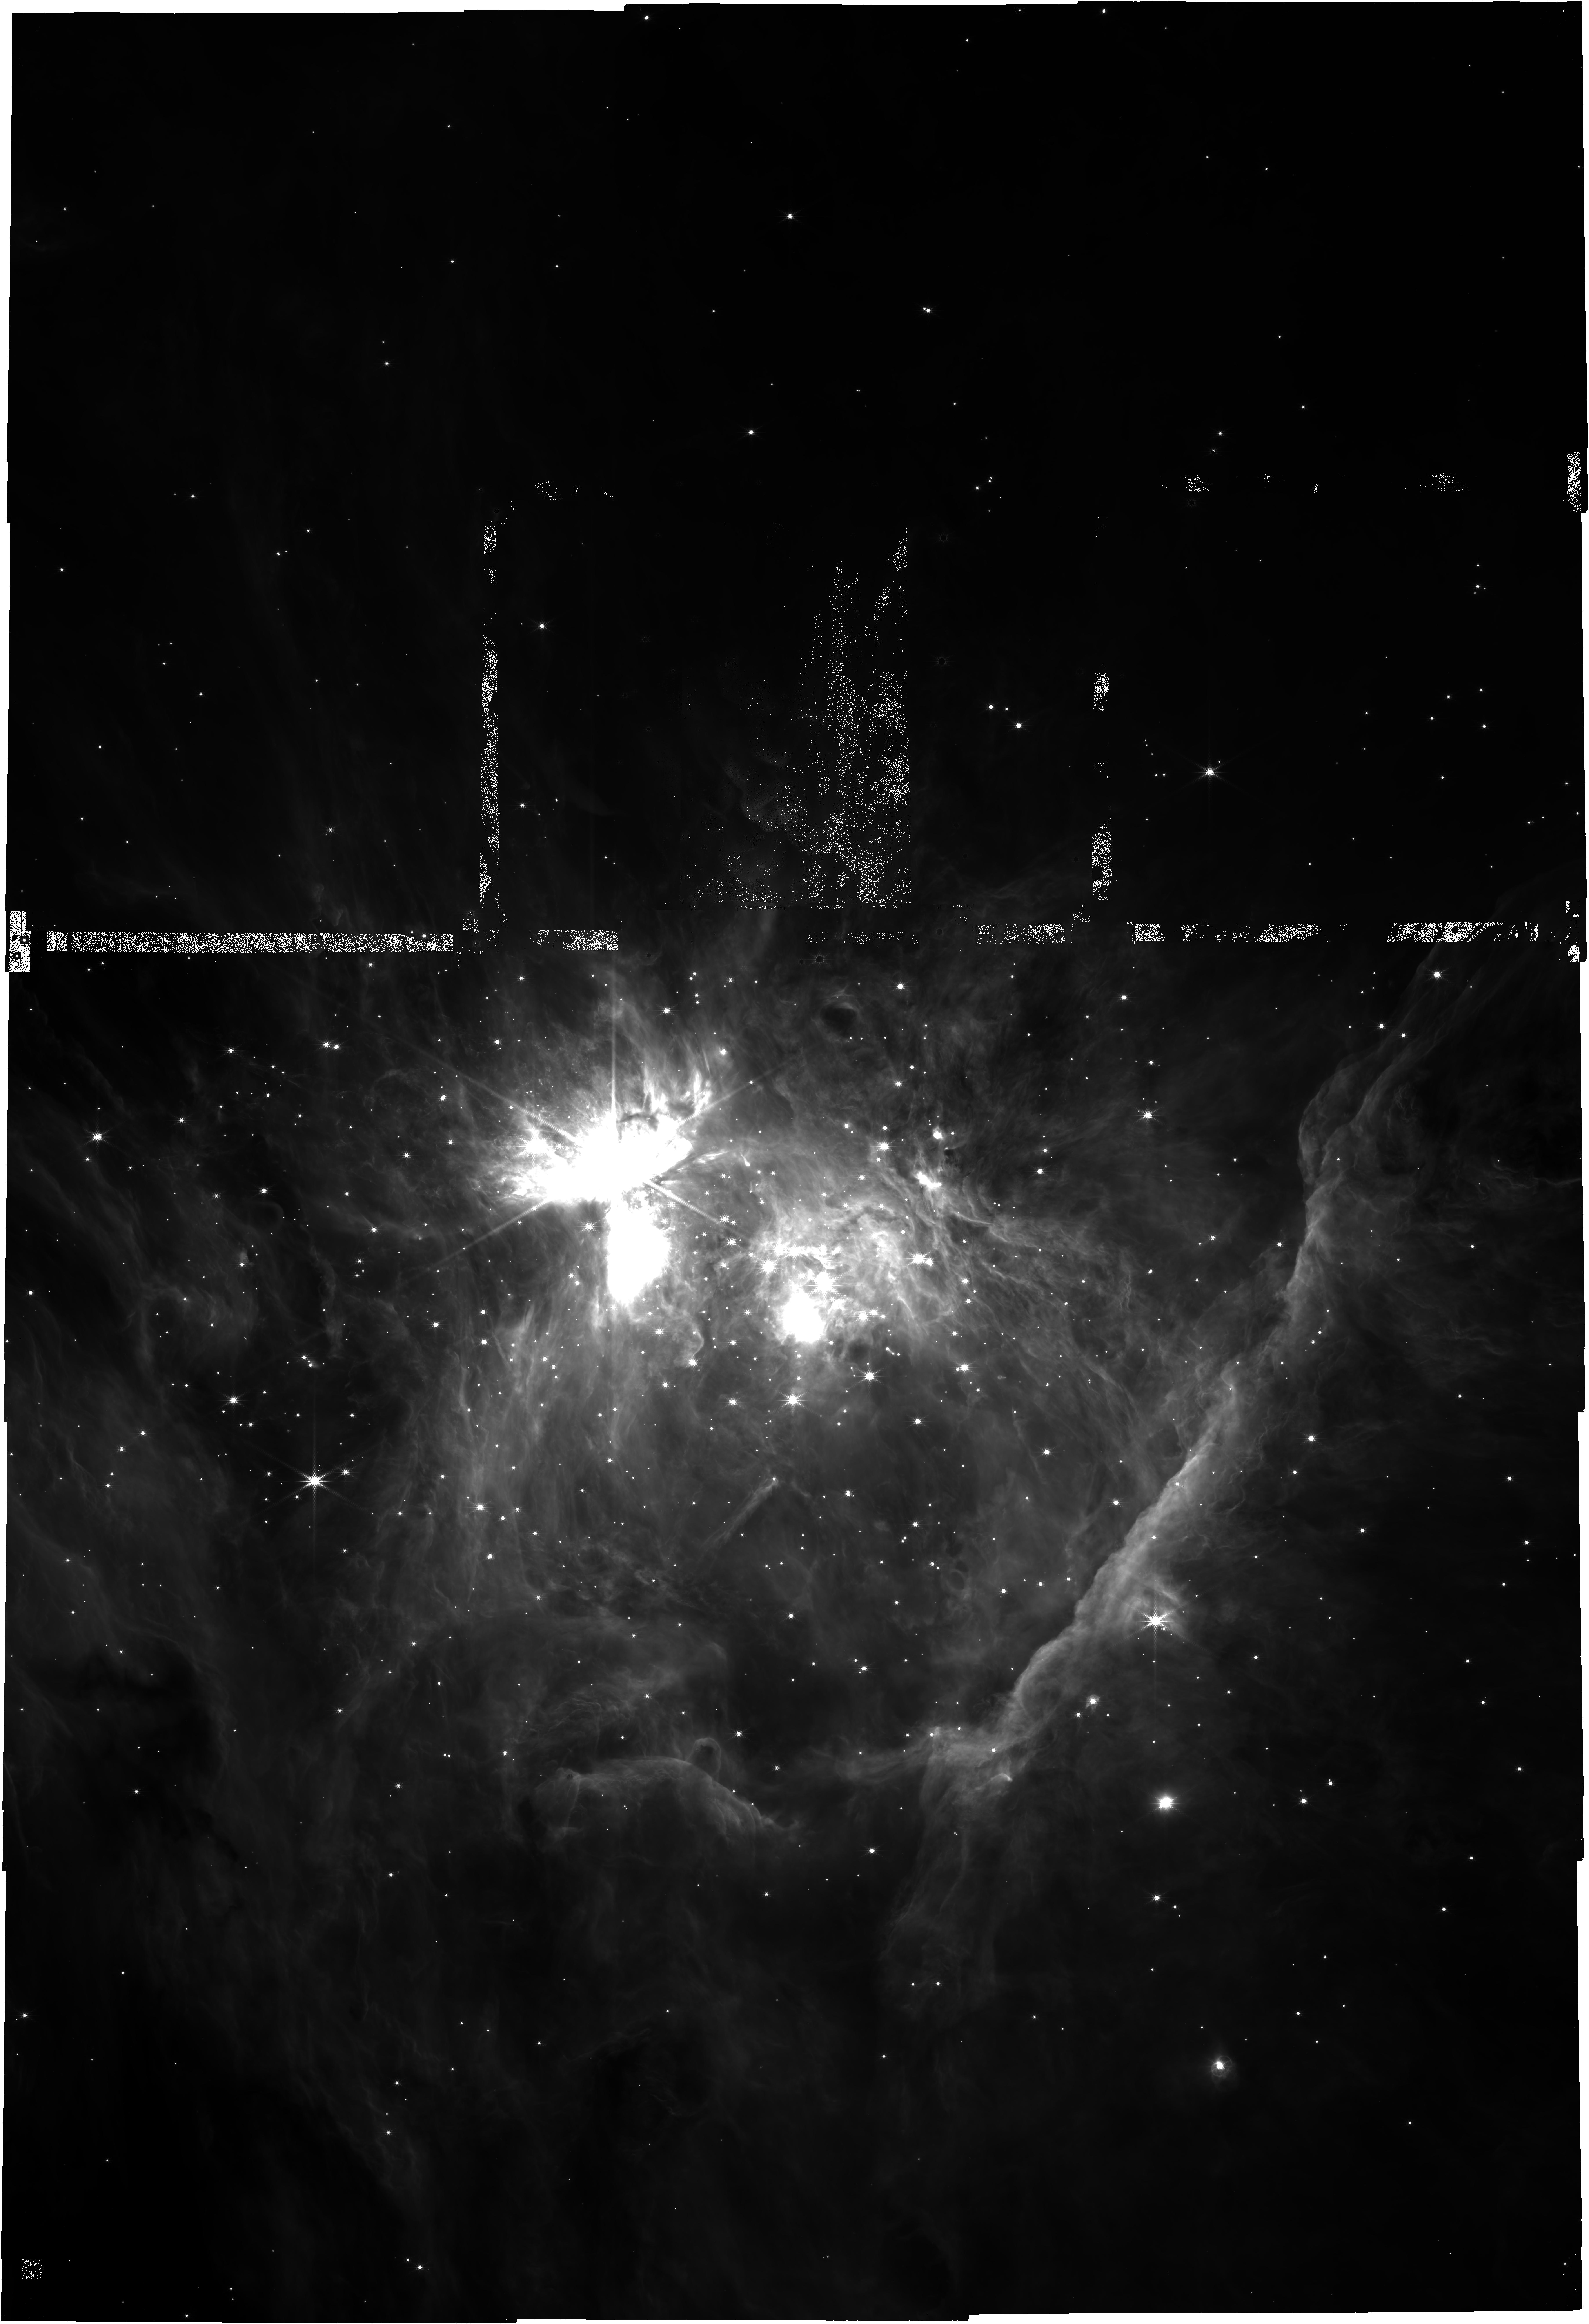
Target: TRAPEZIUM-CLUSTER-P1
Instrument: NIRCAM
Filter: F360M
Exposure: 2.1 h
Observation ID: jw01256-o001_t001_nircam_clear-f360m

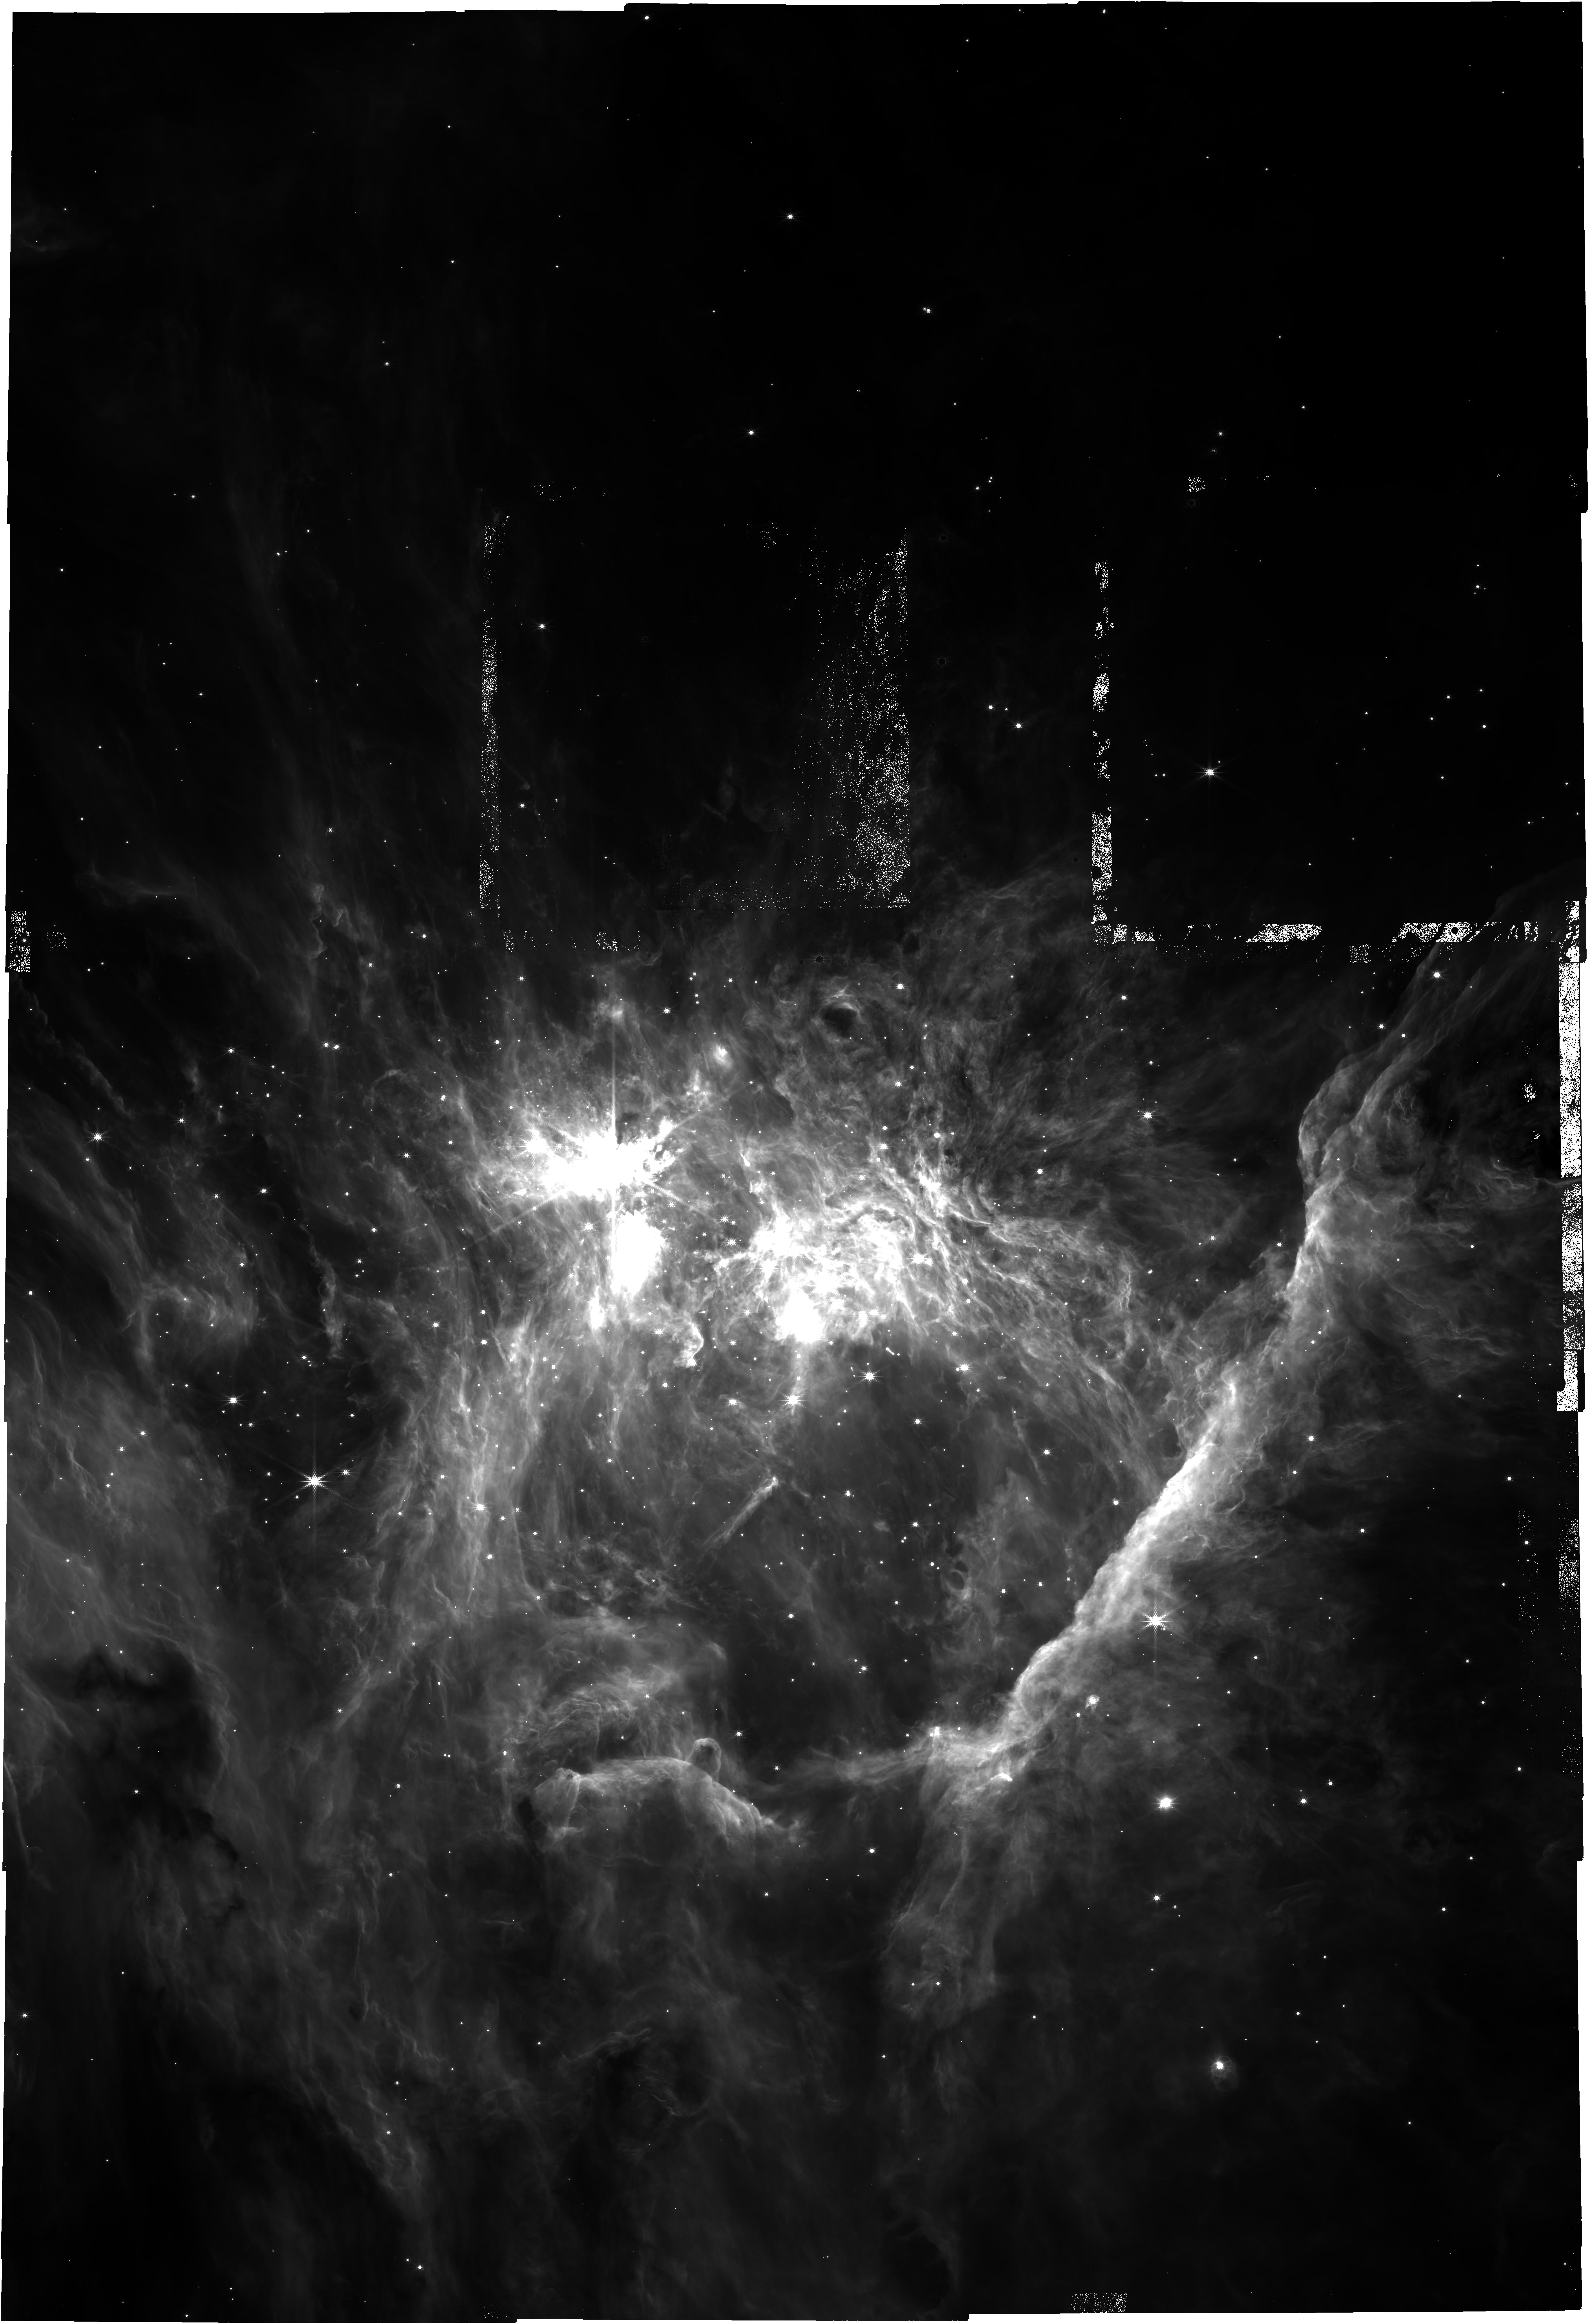
Target: TRAPEZIUM-CLUSTER-P1
Instrument: NIRCAM
Filter: F335M
Exposure: 2.1 h
Observation ID: jw01256-o001_t001_nircam_clear-f335m

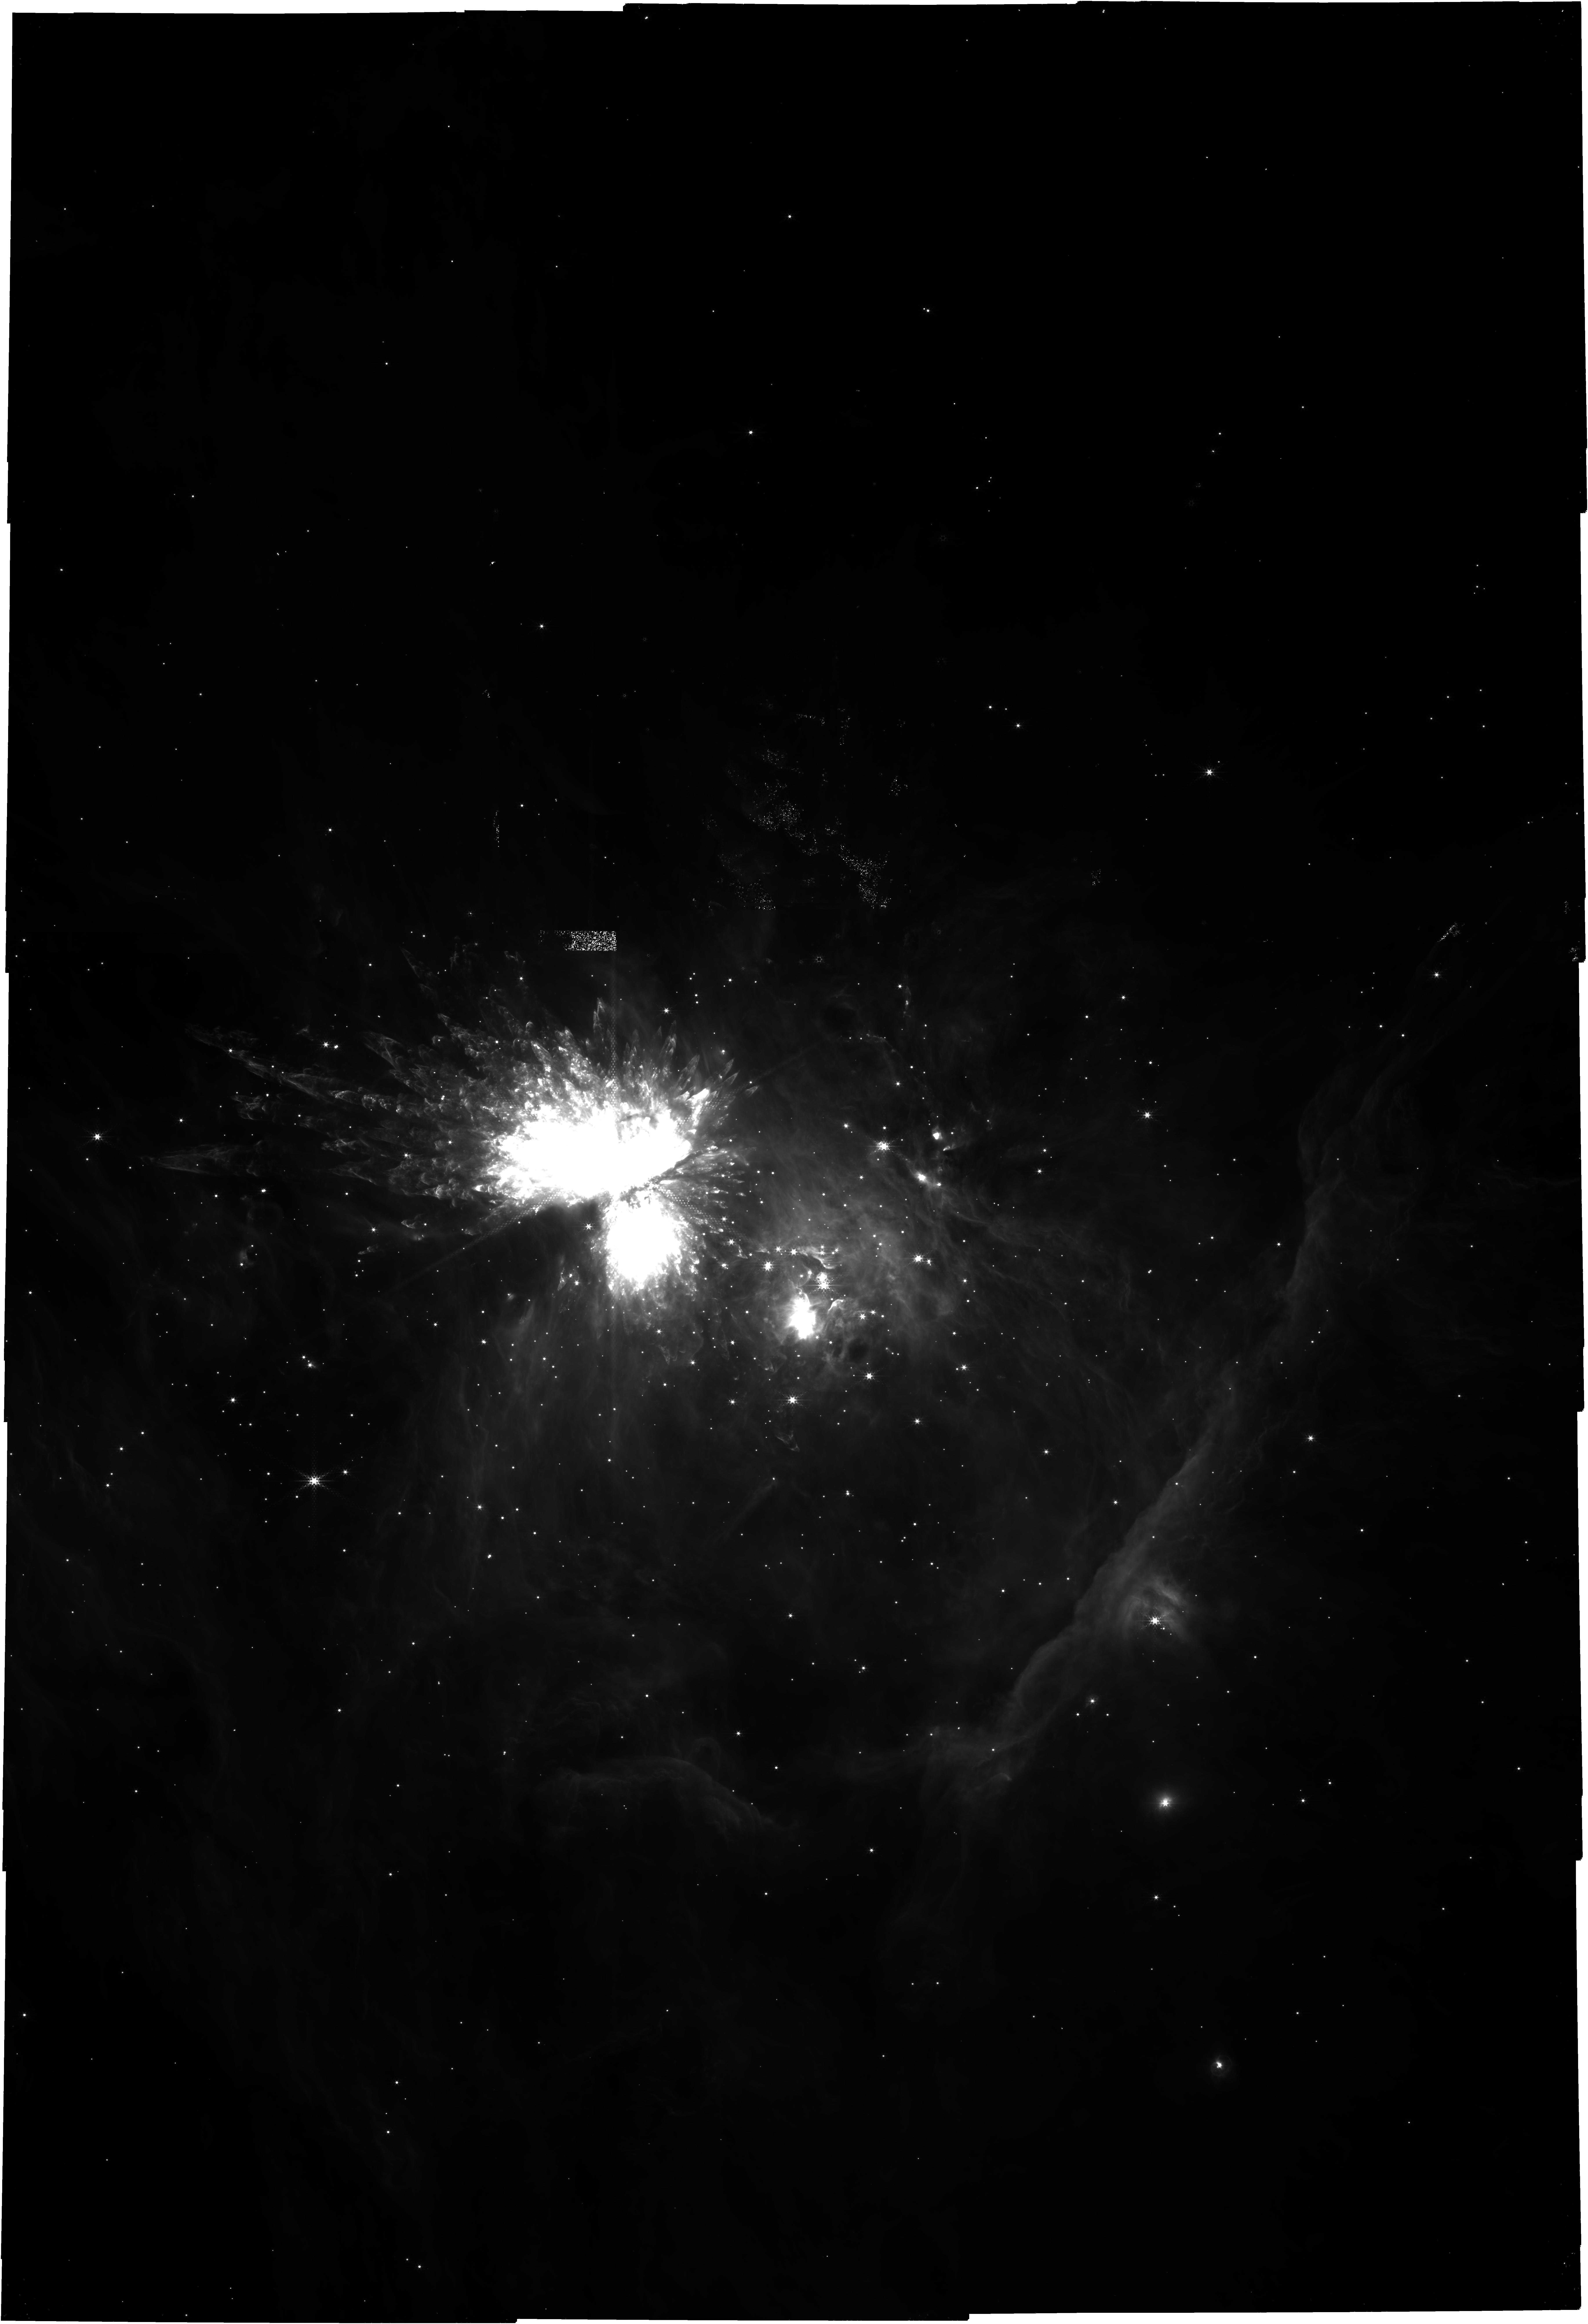
Target: TRAPEZIUM-CLUSTER-P1
Instrument: NIRCAM
Filter: F444W+F470N
Exposure: 2.1 h
Observation ID: jw01256-o001_t001_nircam_f444w-f470n

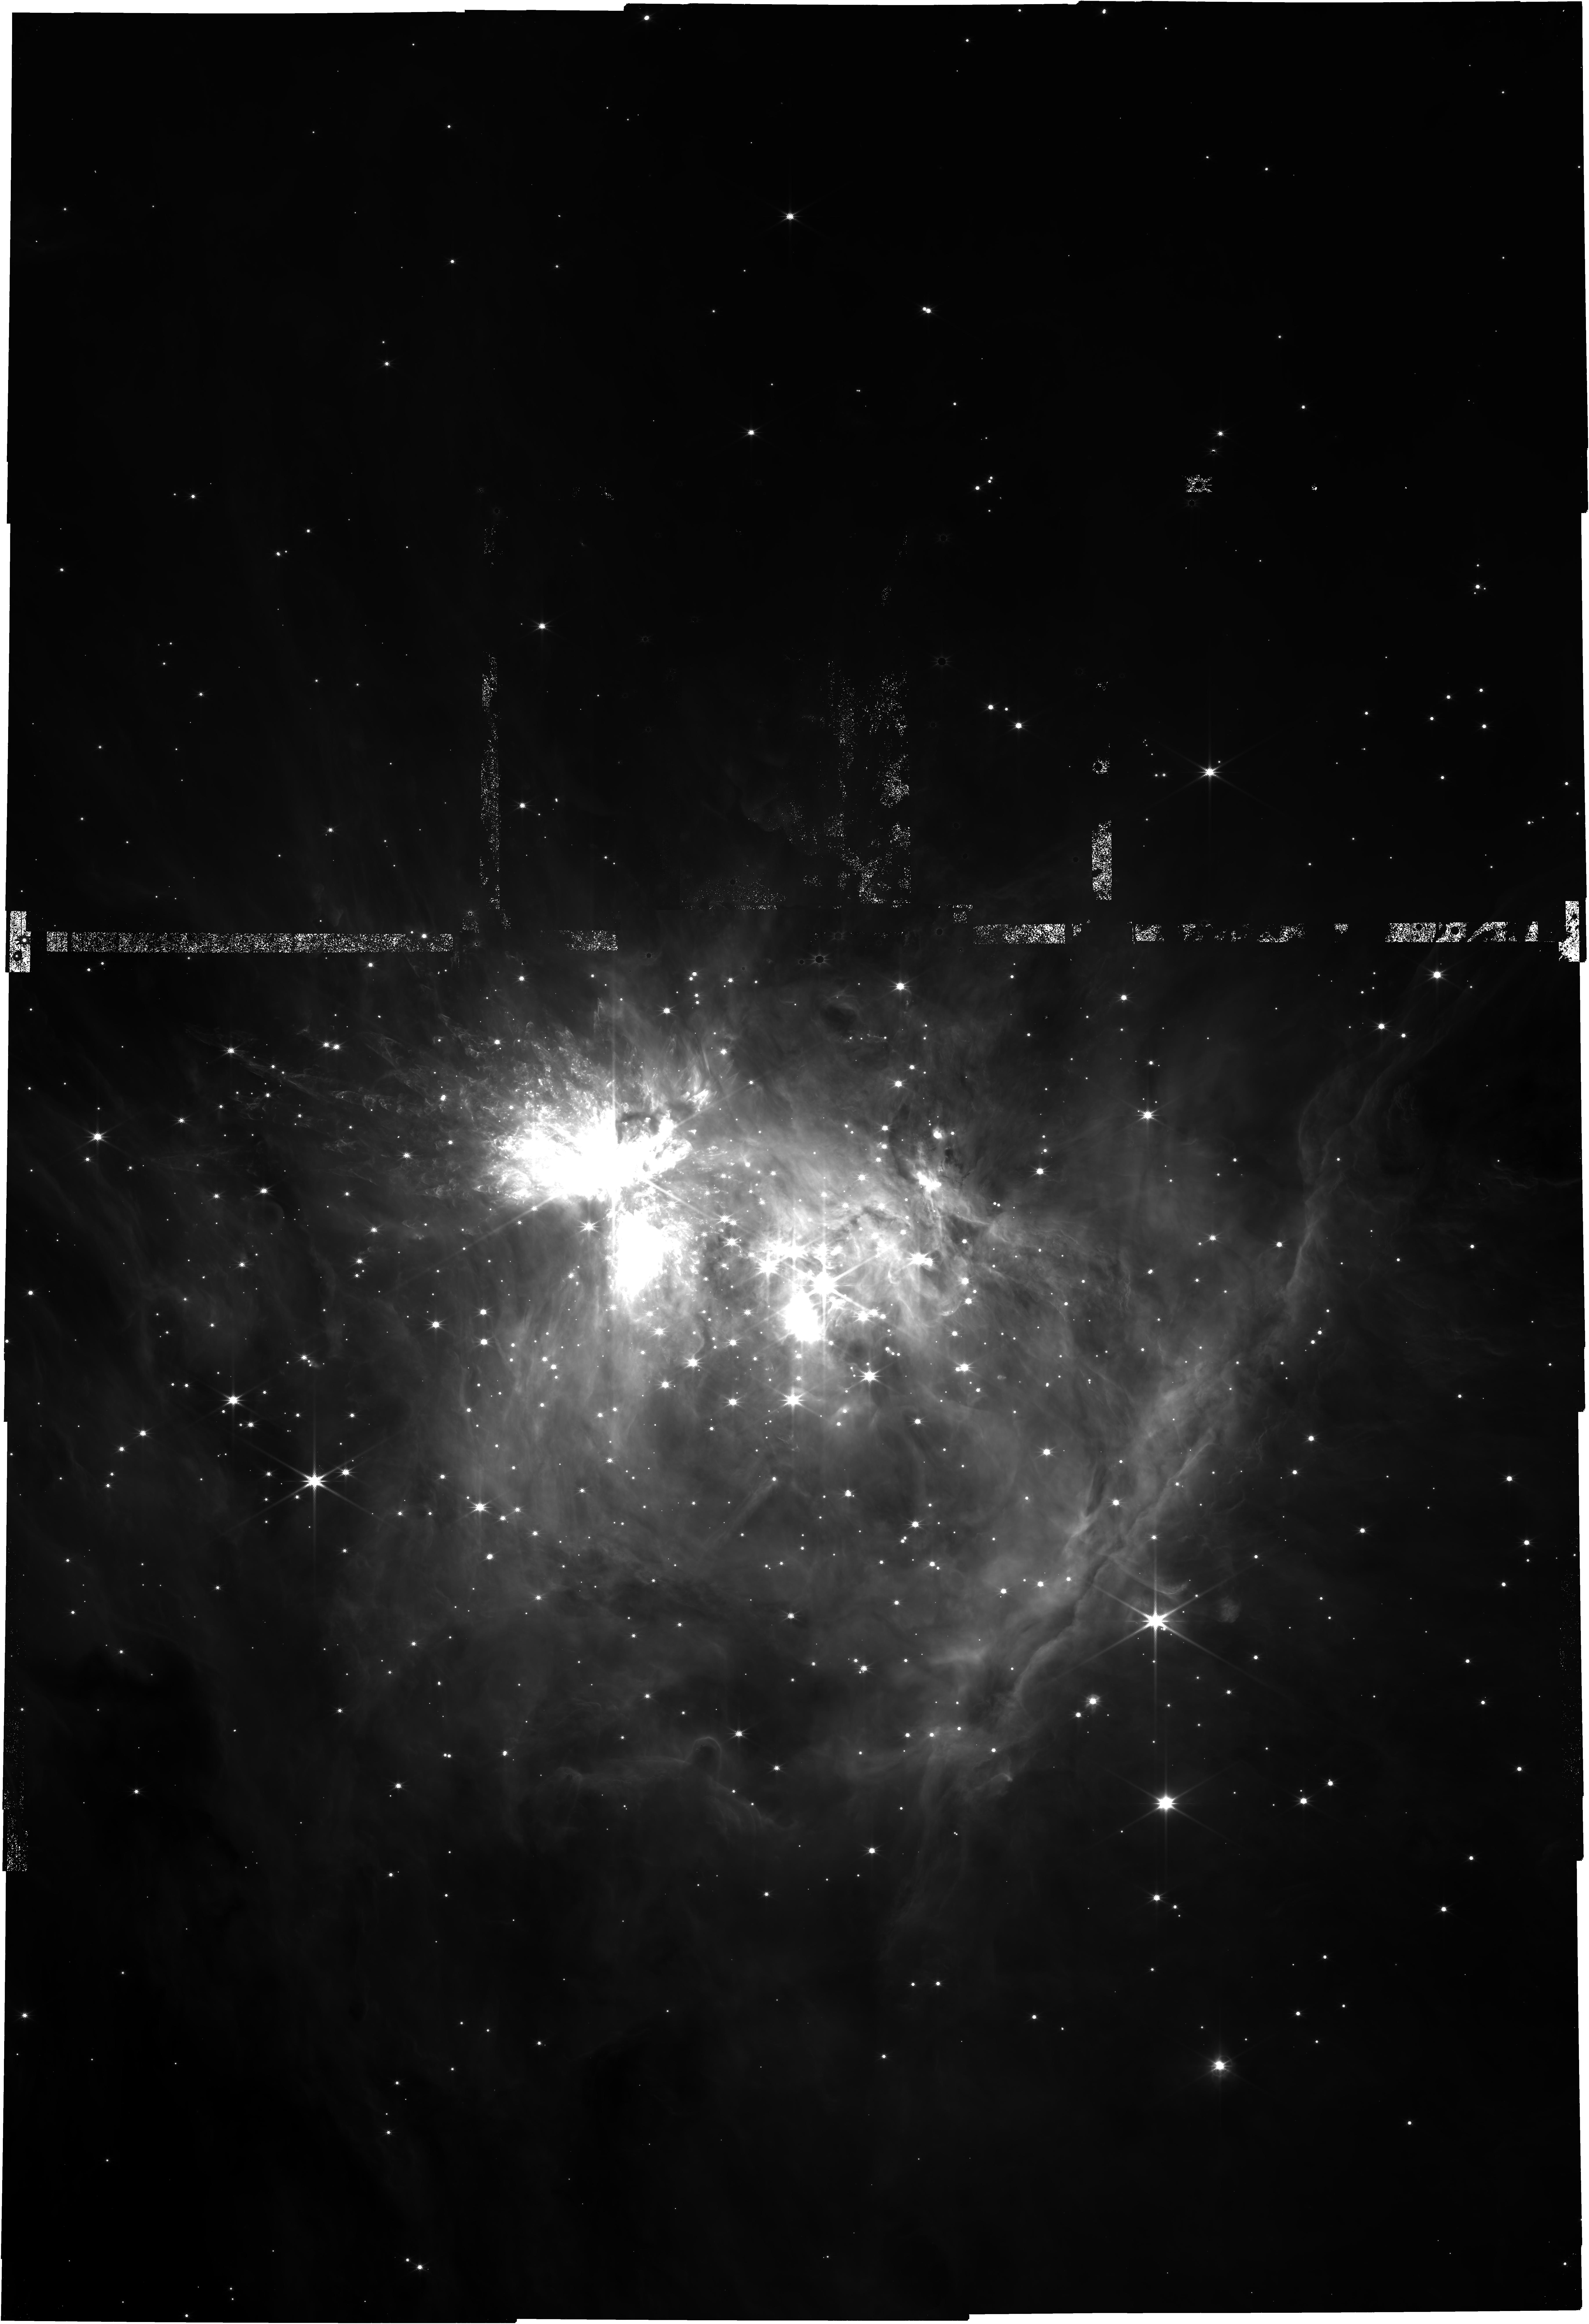
Target: TRAPEZIUM-CLUSTER-P1
Instrument: NIRCAM
Filter: F277W
Exposure: 2.1 h
Observation ID: jw01256-o001_t001_nircam_clear-f277w

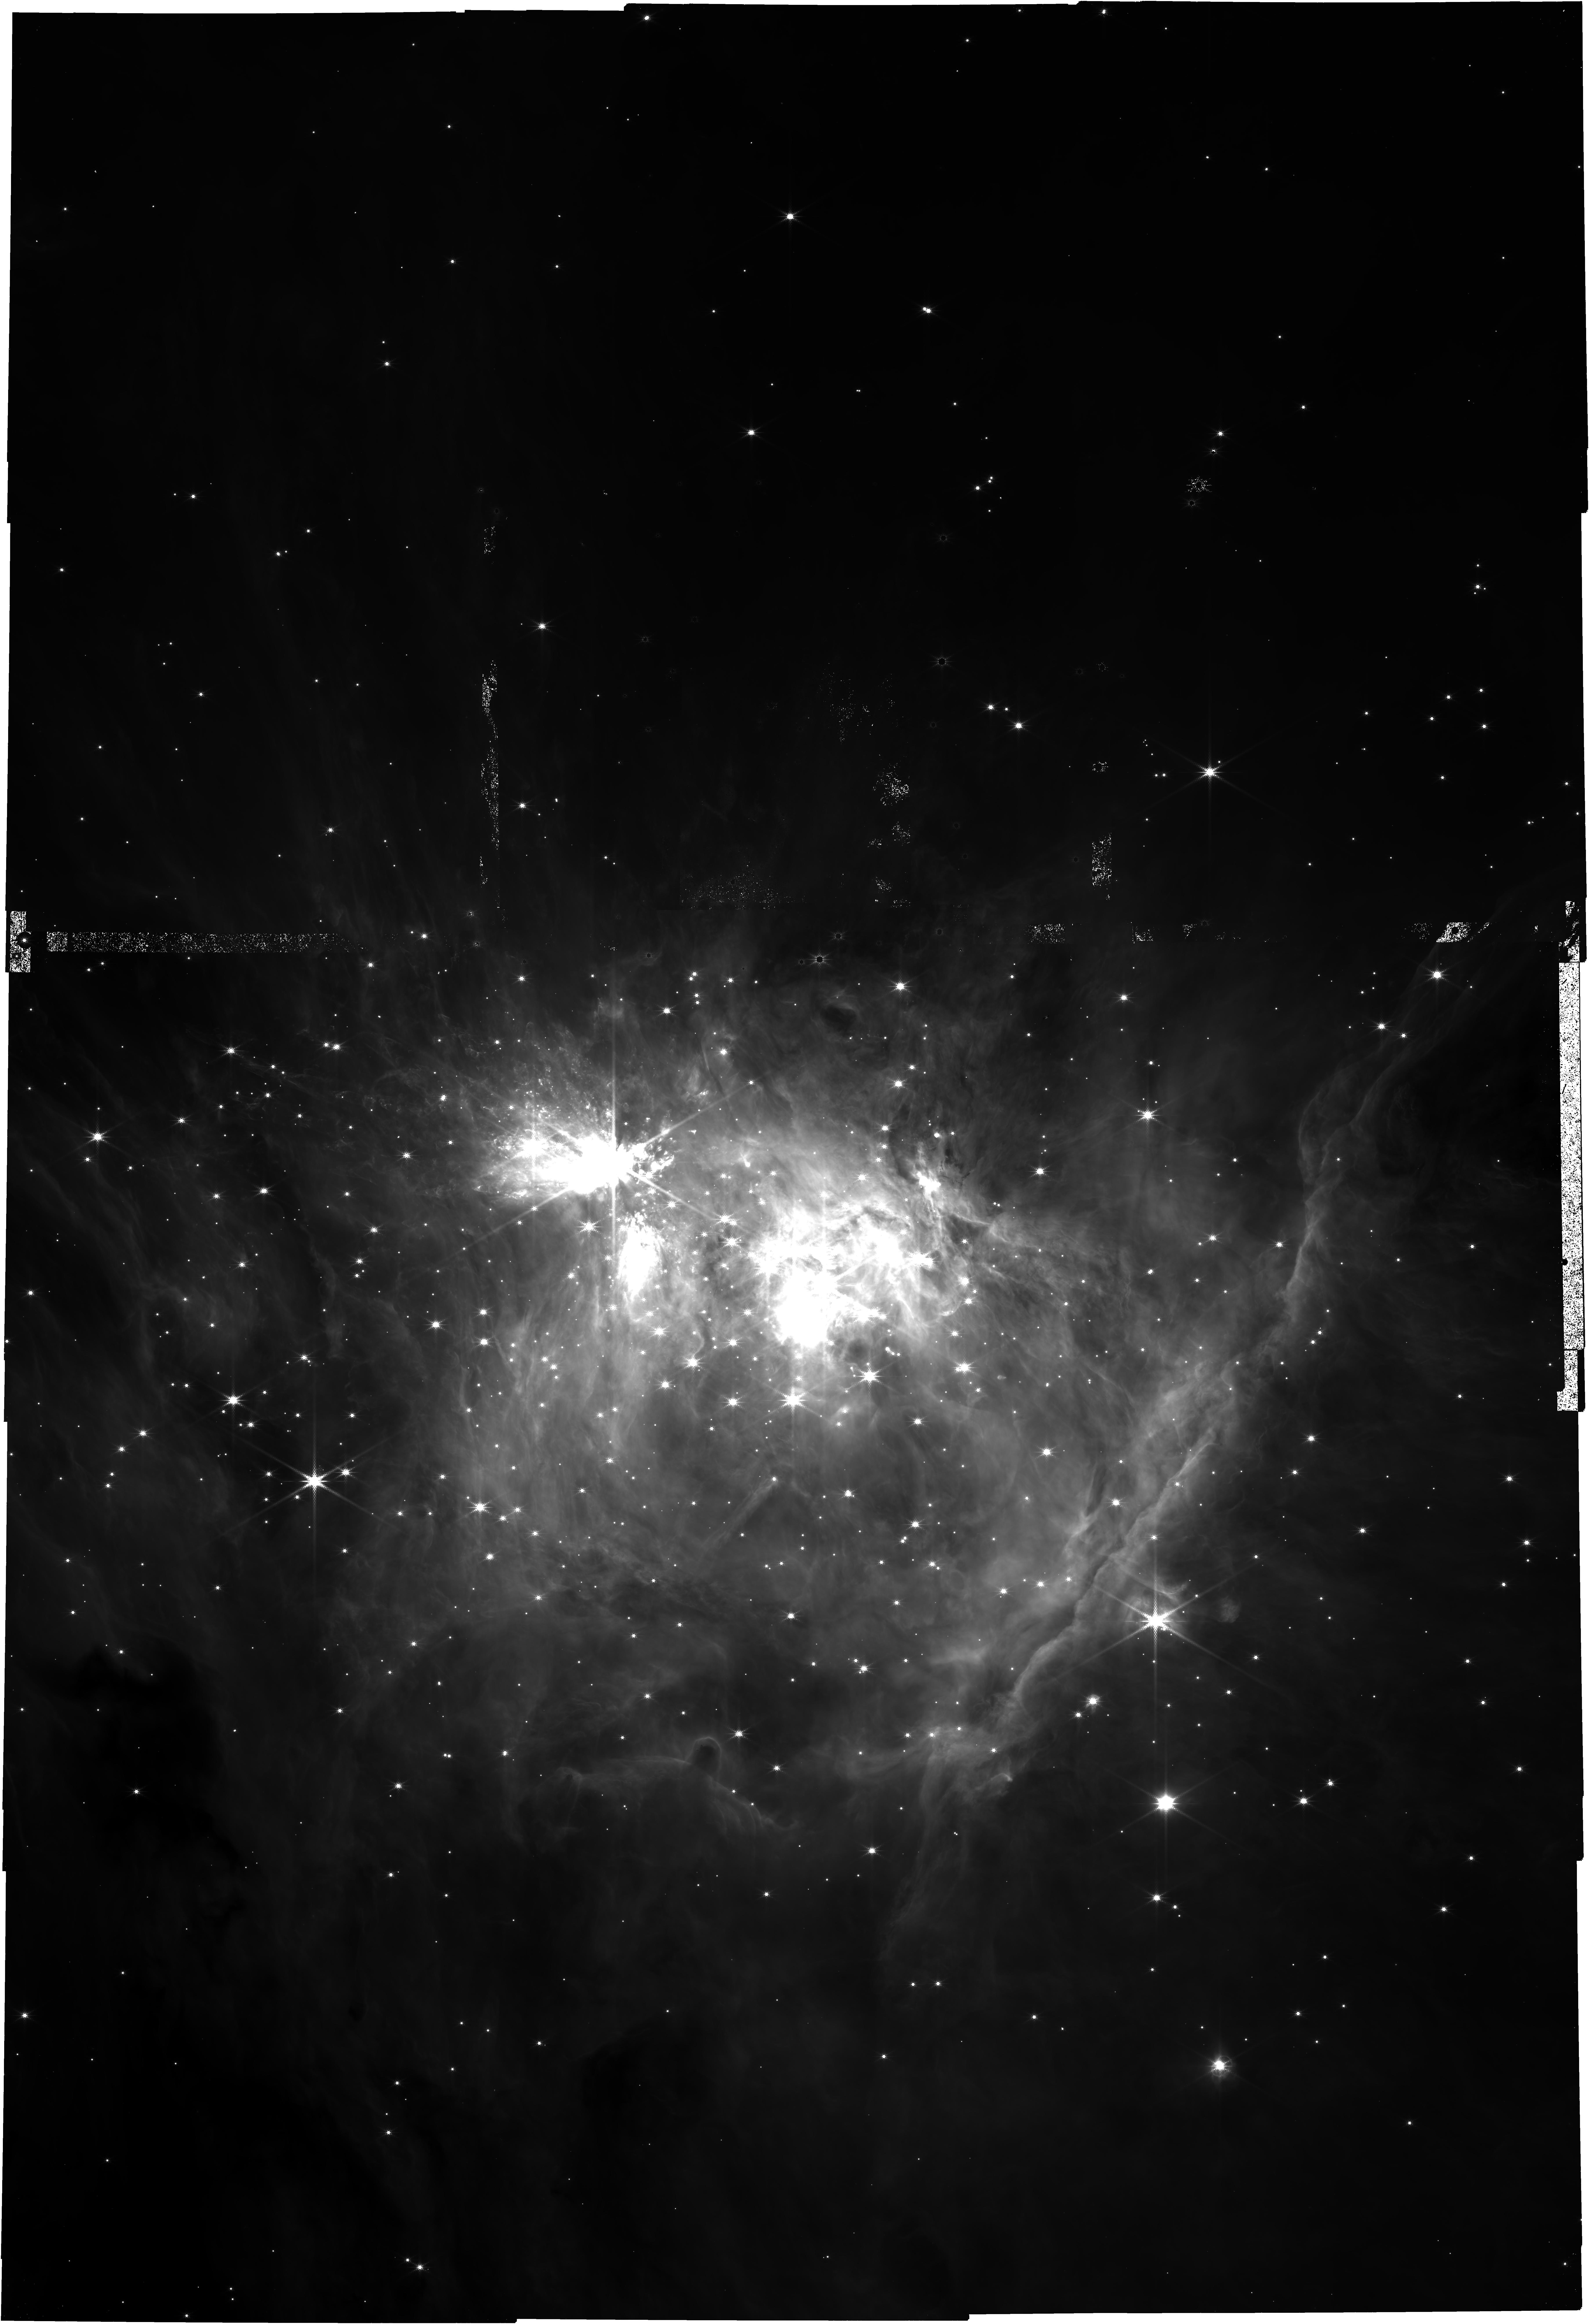
Target: TRAPEZIUM-CLUSTER-P1
Instrument: NIRCAM
Filter: F300M
Exposure: 2.1 h
Observation ID: jw01256-o001_t001_nircam_clear-f300m

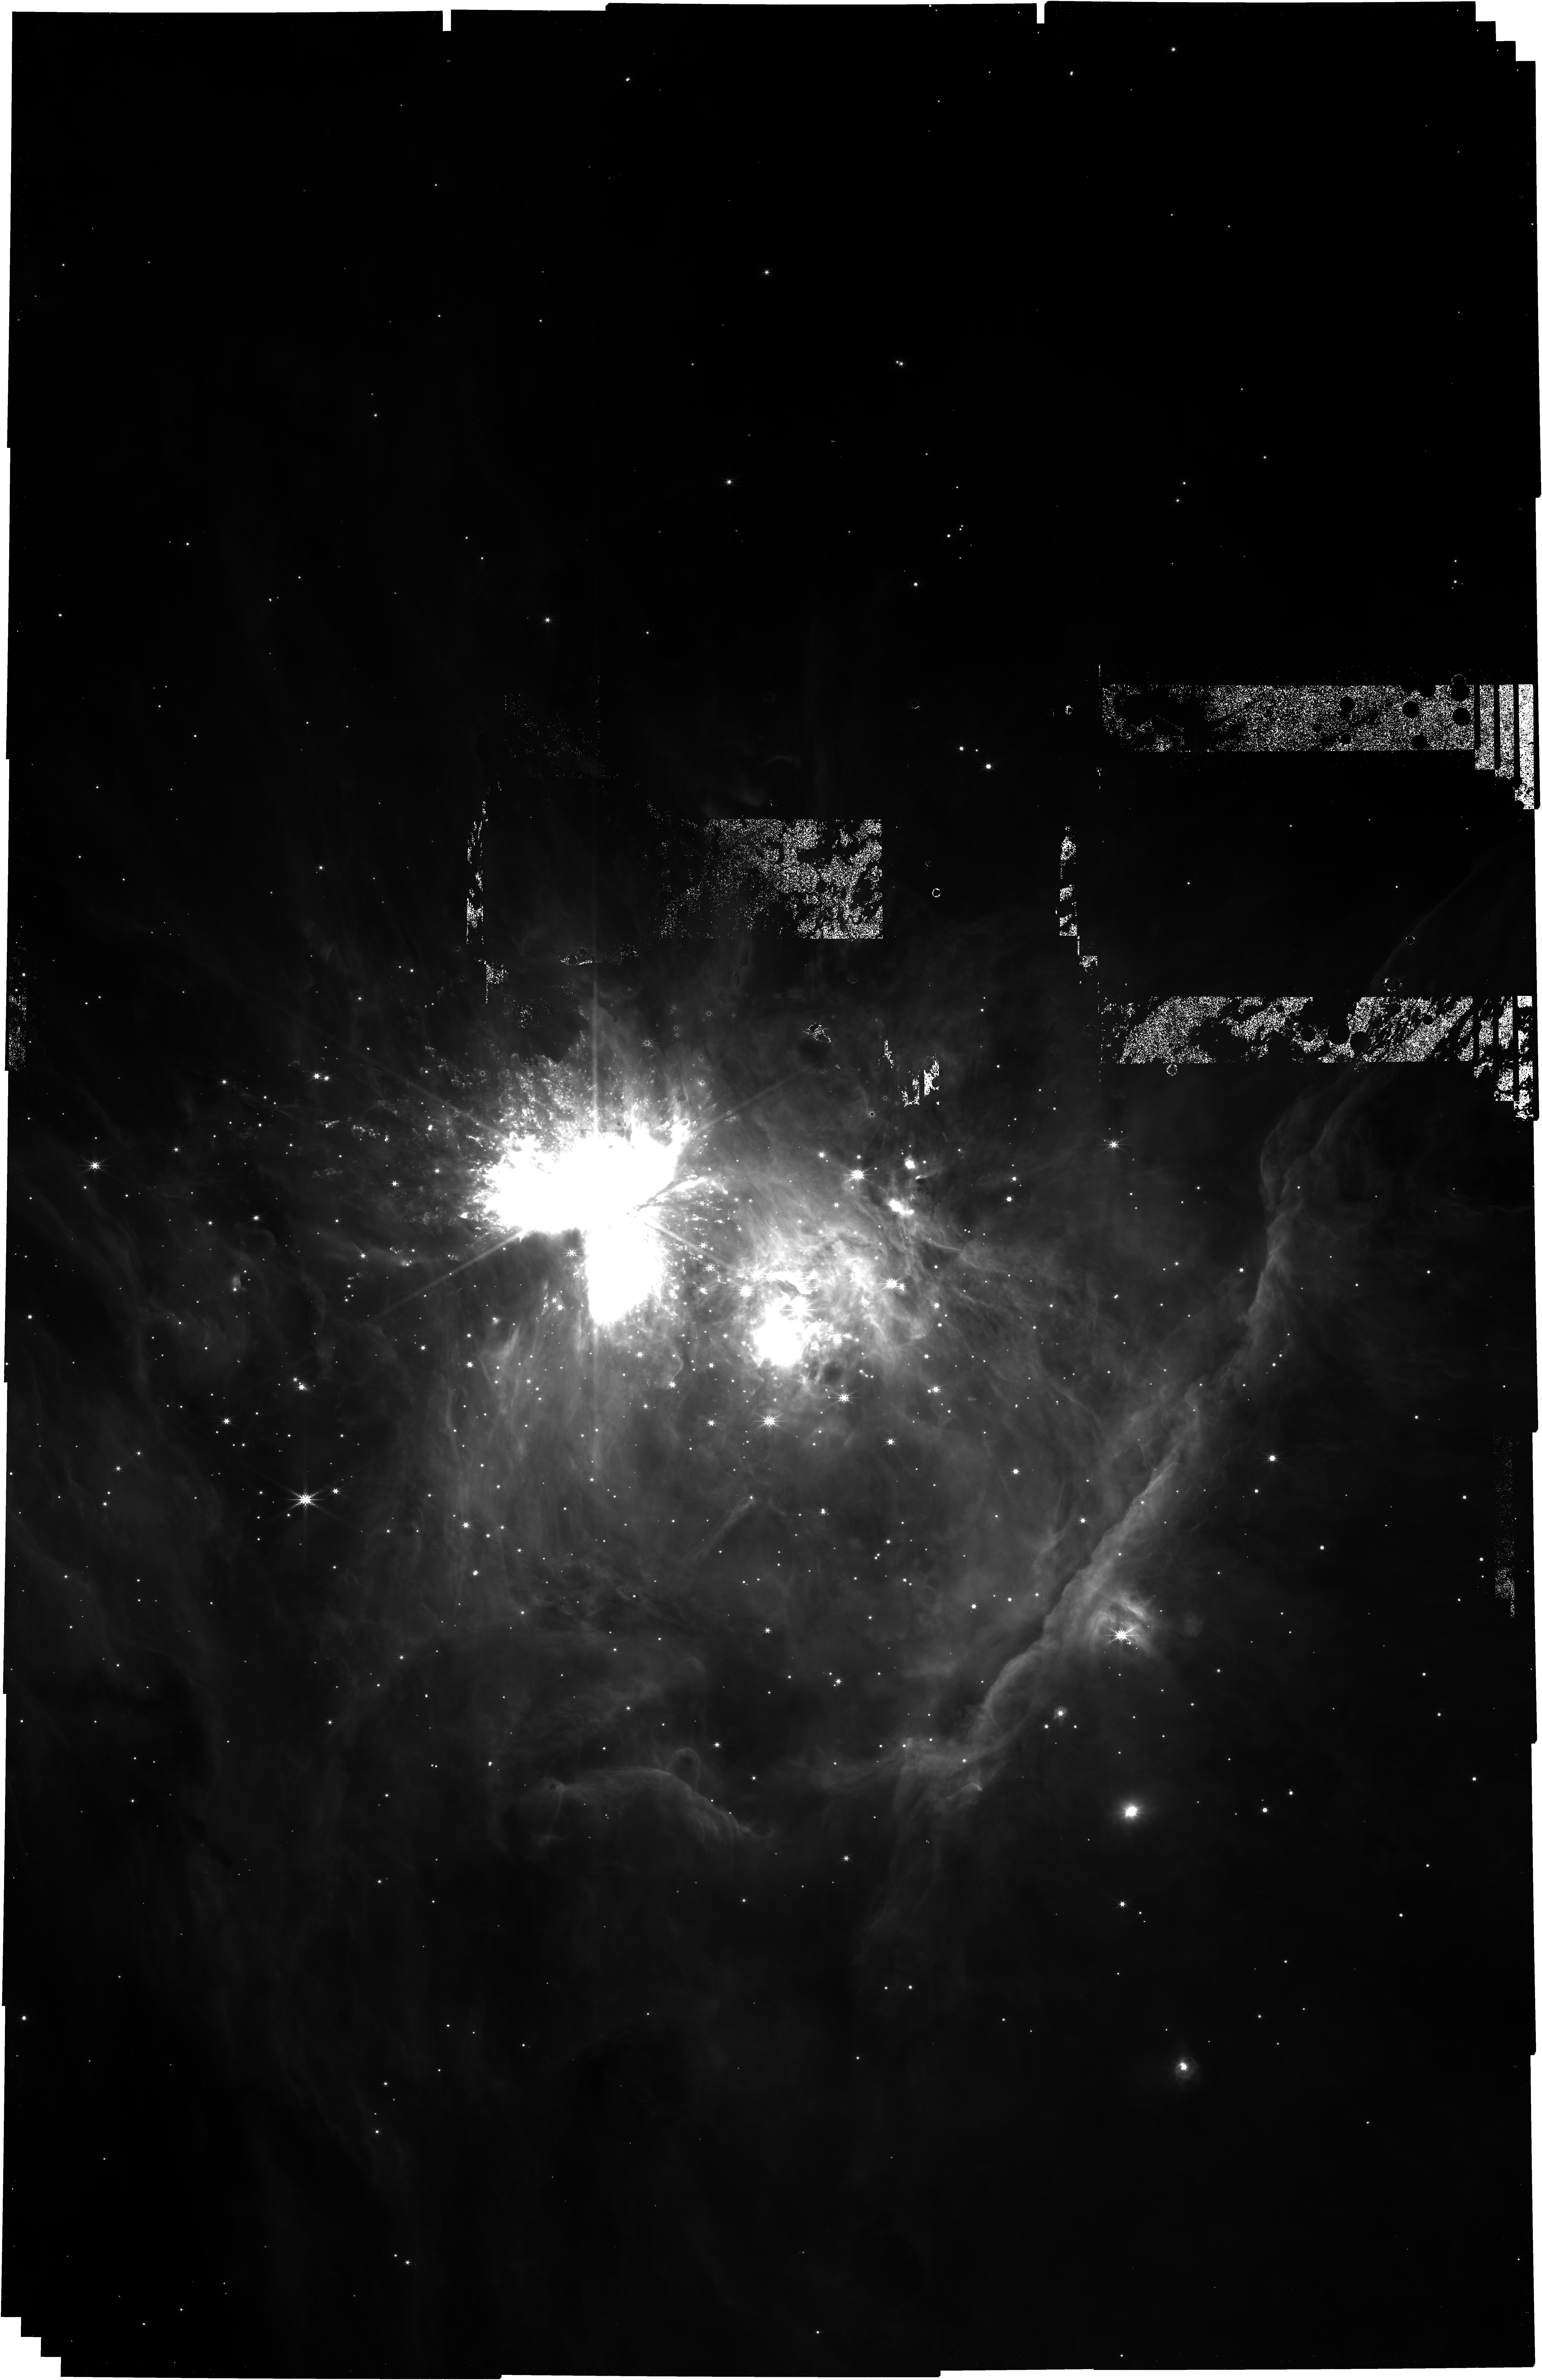
Target: TRAPEZIUM-CLUSTER-P1
Instrument: NIRCAM
Filter: F444W
Exposure: 2 h
Observation ID: jw01256-o002_t001_nircam_clear-f444w

Brown dwarfs & free-floating planetary mass objects in Orion: imaging (PI: McCaughrean, Mark J.)

The origin of the stellar initial mass function (IMF) remains a mystery, despite many years of observational and theoretical work. One key issue is how far into the planetary-mass regime ‘free-floating objects’ can be found, and whether there is a cut-off in the IMF at the very lowest masses, deep into the brown dwarf regime. Embedded clusters in star-forming regions provide an excellent opportunity to search for such objects, as they are relatively warm and luminous when young. Models predict a minimum mass cut-off at a few MJup, and while ground- and space-based optical and near-infrared observations do show some objects at those limits, it is almost impossible to go any deeper in search of a cut-off without space-based thermal-IR imaging to catch cool (< 1000K) objects at ~1MJup and below (assuming a 1Myr age for the cluster). Thus we will carry out a NIRCam survey in Cycle 1 of the inner regions (~11 x 7.5 arcmin) of the Orion Nebula Cluster, where the density of cluster members is greatest and the background molecular cloud extinction (and thus shielding from field stars) is highest. This will involve a set of 9 medium- and broad-band filters spanning the whole NIRCam wavelength range, optimised to detect cool objects and to provide selection criteria based on their age, surface gravity, etc. to eliminate field star contaminants, also accounting for dust extinction in the region and infrared excess emission due to circumstellar disks. A further 3 narrow-band filters will be used for complementary imaging of silhouette circumstellar disks and molecular hydrogen outflows over the same region, another part of my GTO programme. For the broad-band filter pair (F115W & F444W), a heavily overlapping mosaic (7 rows x 2 columns at V3PA = 270º) is used to create a good astrometric template. The five remaining filter pairs cover the same region but with a marginally overlapping mosaic (5 rows x 2 columns again at V3PA = 270º). Both mosaics use dithering to cover the gaps. The mosaic centre is at the RA of the BN object & the declination of Theta 1 A, roughly 36 arcsec W & 9 arcsec of Theta 1 C, chosen to ensure the H2 fingers from BN-KL are fully covered & that the mosaic is slightly weighted to the west where there are more stars. Version 4, 2022-05-28